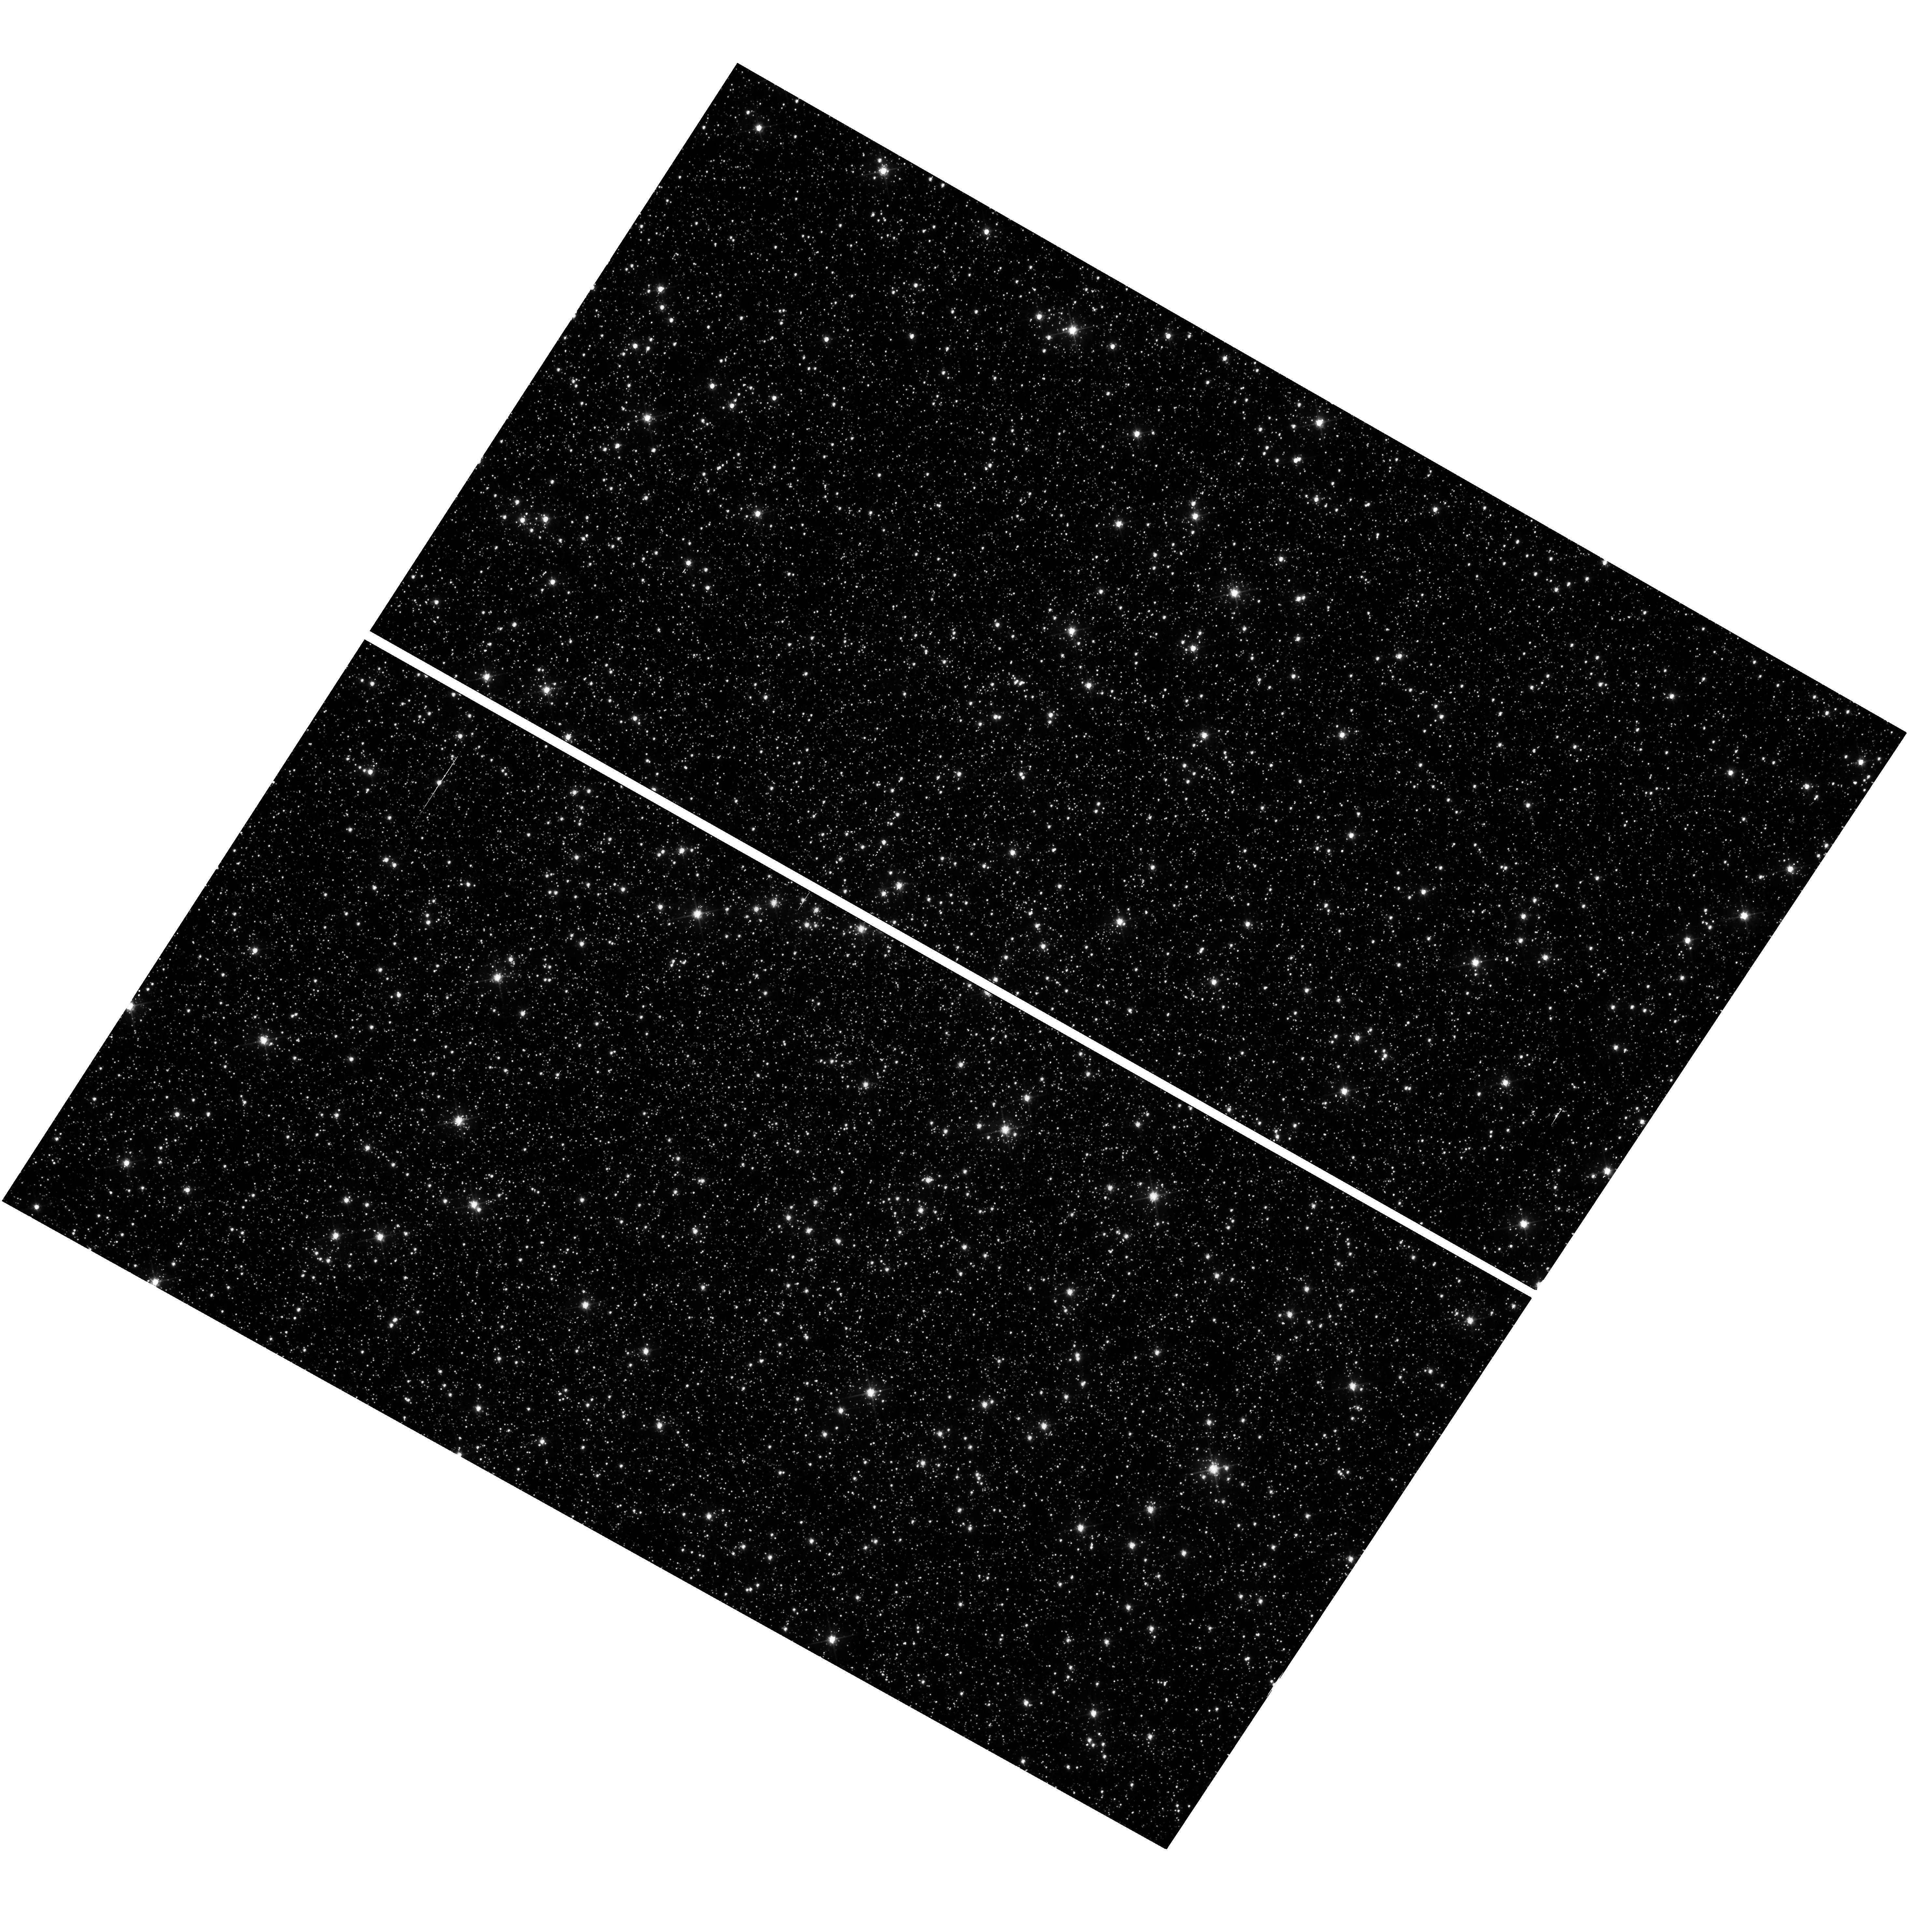
Target: NGC-5139
Instrument: WFC3/UVIS
Filter: F606W
Exposure: 54 min
Observation ID: hst_16441_02_wfc3_uvis_f606w_iehr02

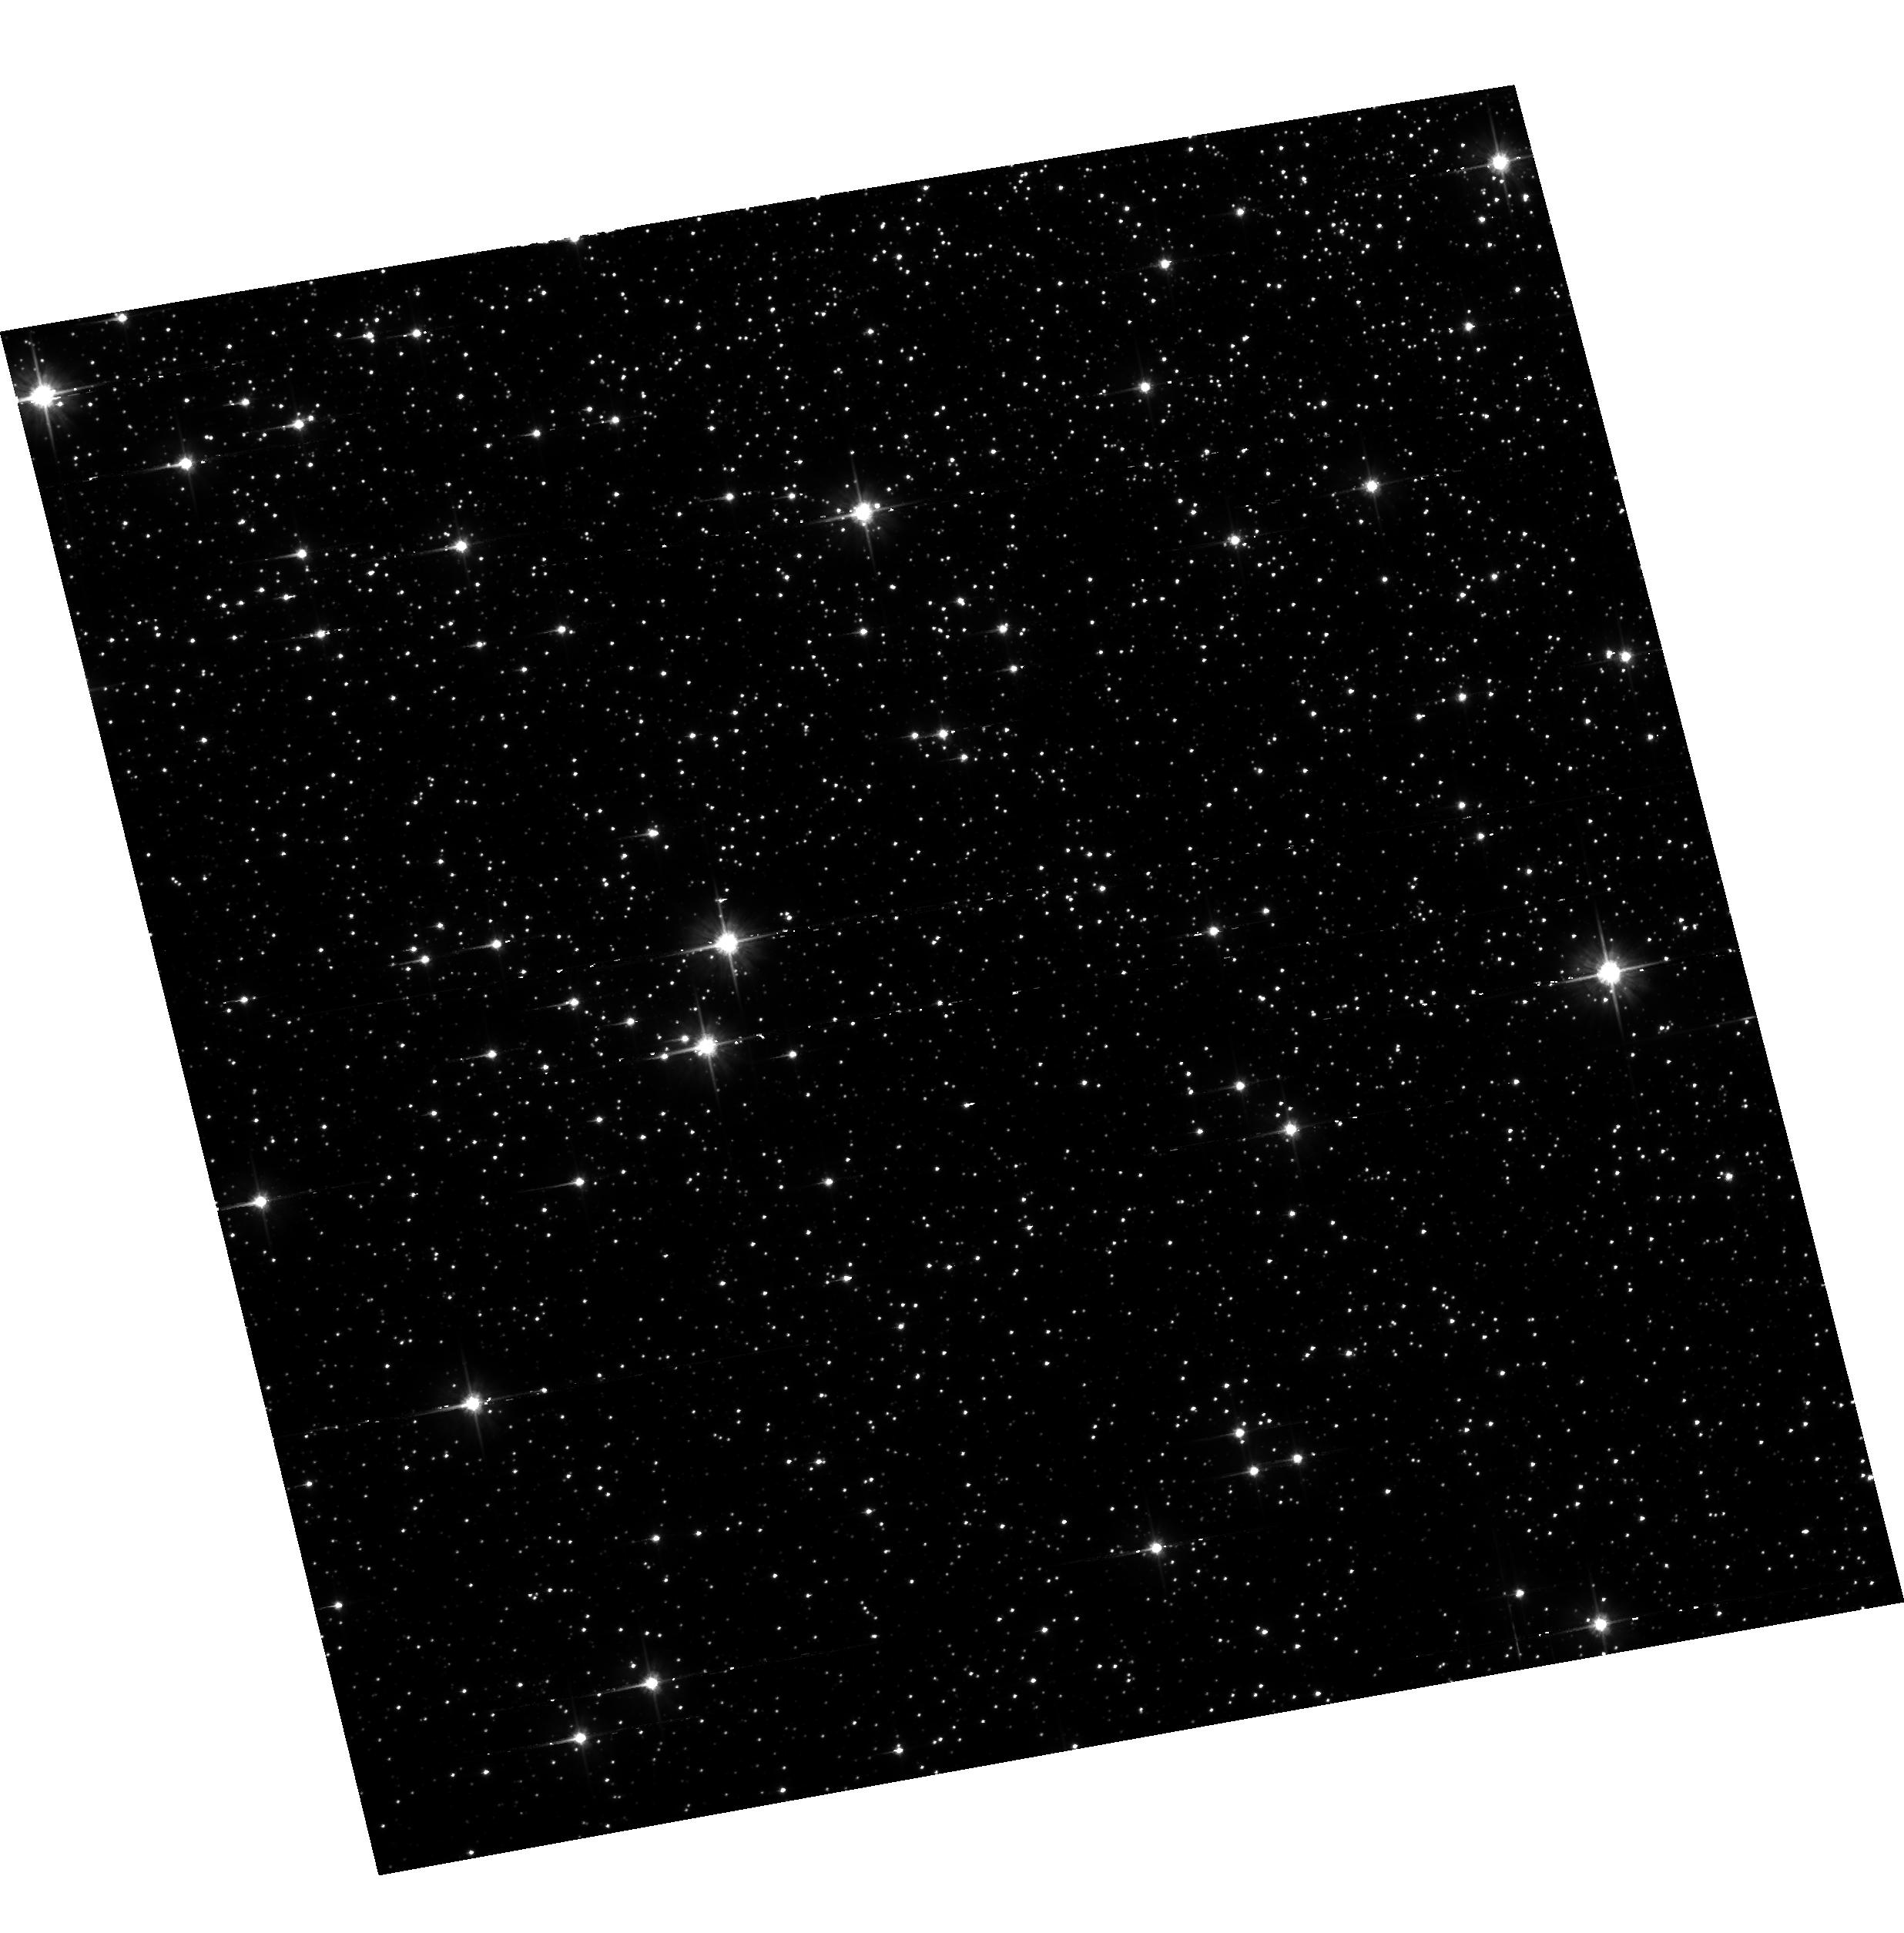
Target: field at RA 201.749°, Dec -47.573°
Instrument: ACS/WFC
Filter: F606W
Exposure: 54 min
Observation ID: hst_16441_02_acs_wfc_f606w_jehr02

Understanding How CTE Affects the Faintest Point Sources in WFC3/UVIS (PI: Anderson, Jay)

The calibration programs (such as CAL-16440) that attempt to pin-down the parameters of the CTE model involve a study of warm pixels. This is approprate for evaluating the pixel-based model, however stars are different from warm pixels. Their profiles involve multiple pixels, and the downstream pixels can have a significant shielding effect on the upstream pixels. Although the pixel-based models include this effect in principle, it is hard to evaluate exactly how shielding in the model compares with shielding in the real detectors. Therefore, it is useful to observe actual stars to evaluate the model. In addition, one complication of the model involves the readnoise. The pixel-based CTE correction is a necessarily deconvolution process. The readnoise was added after the CTE-blurring took place, therefore its noise will be amplified by any pixel-based reconstruction process. For faint sources, it may sometimes be preferable to forego the pixel-based reconstruction (which can amplify readnoise and diminish the significance of the sources) and analyze the _flt images directly, doing the CTE correction as part of the analysis. The observations in this program will allow users to construct photometric and astrometric corrections for the impact of CTE on faint sources on various backgrounds. Finally, this program will provide advice to users about how much post-flash to add to maximize the signal-to-noise of their sources. A higher background will preserve more signal, while also increasing the noise. This program is similar to CAL-14881, except that the target is Omega Cen instead of the bulge and we are finely sampling sky levels between 10e and 30e for UVIS, so that users can dial in the background level that optimizes the signal to noise of their program. The previous program sampled a less useful, wider variety of backgrounds. We are also observing ACS in parallel at 4 background levels.